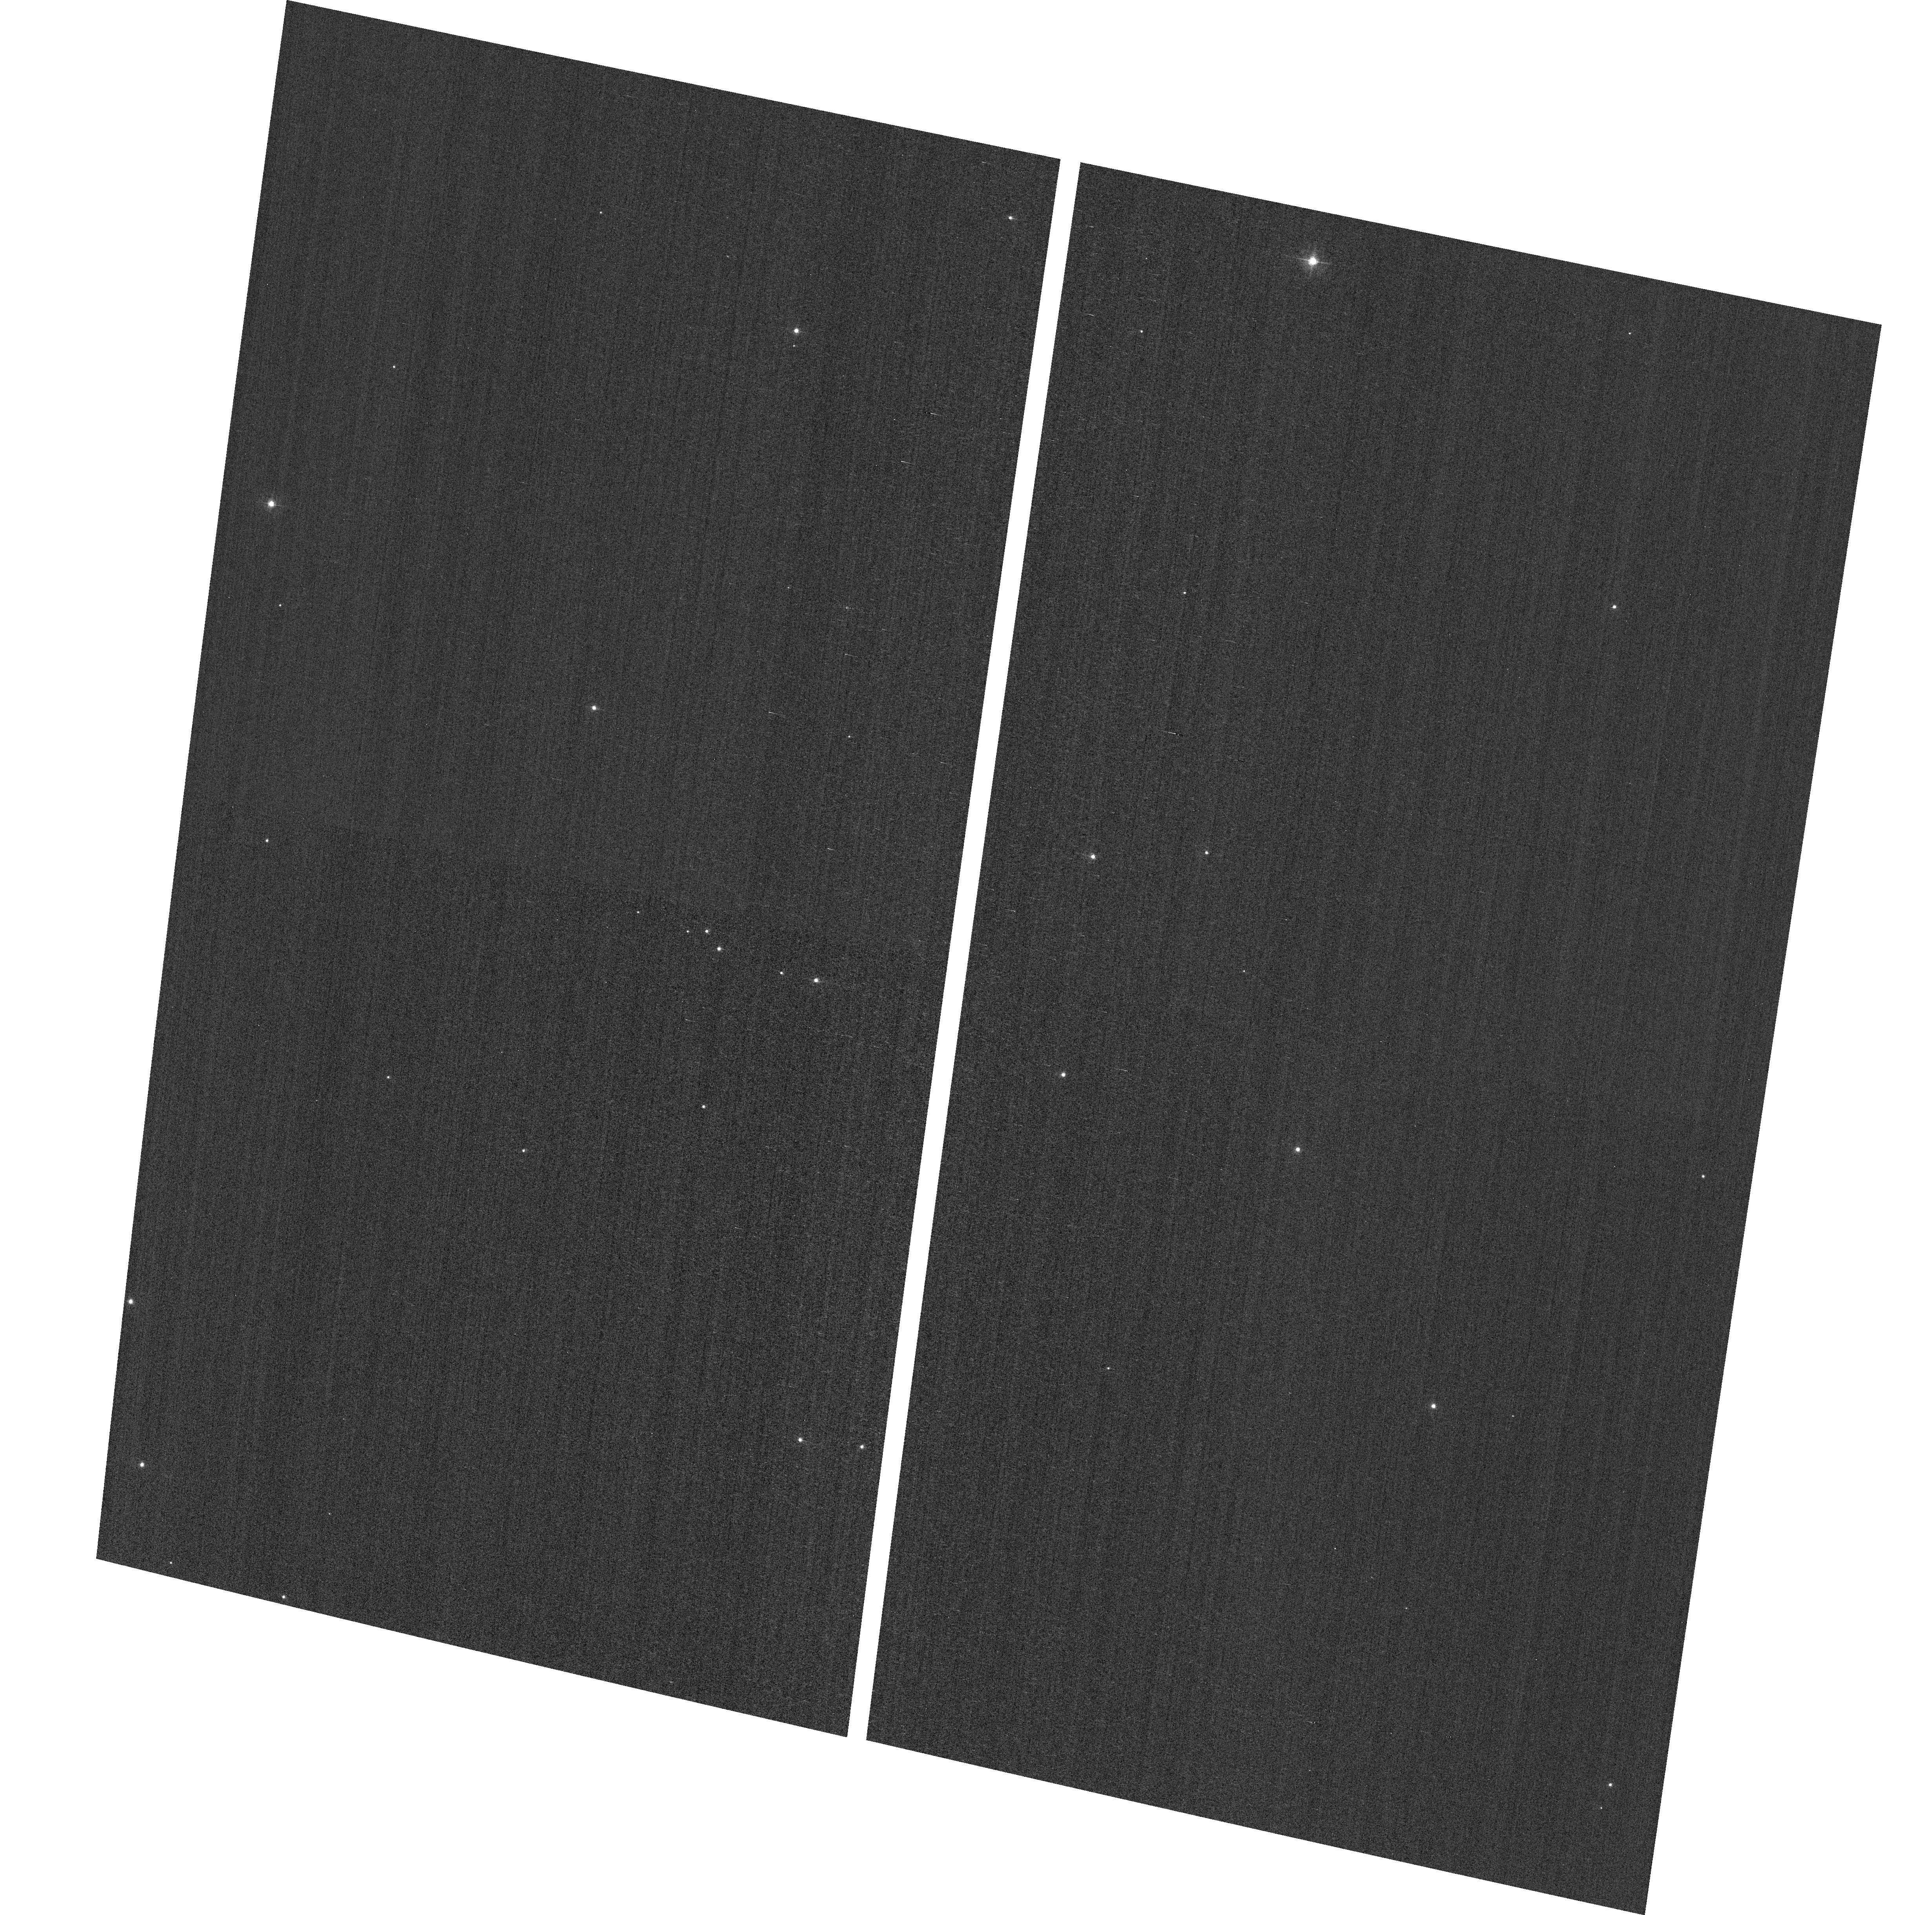
Target: field at RA 11.064°, Dec 85.307°. Instrument: ACS/WFC. Filter: F502N. Exposure: 2 min. Observation ID: hst_11877_09_acs_wfc_f502n_jbcy09

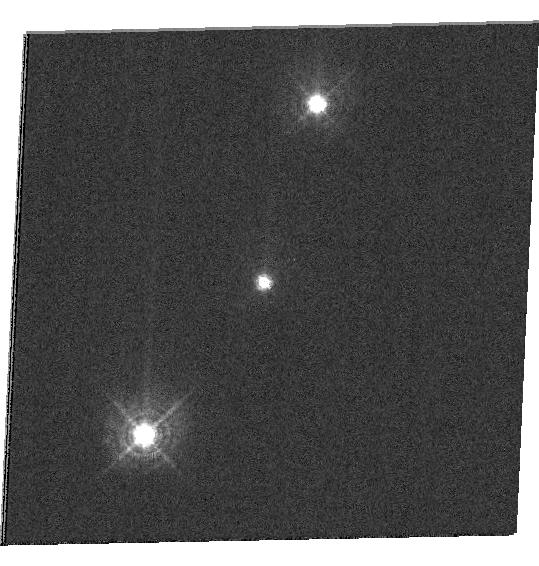
Target: CLNGC188-FTS-23. Instrument: WFC3/UVIS. Filter: F410M. Exposure: 10 min. Observation ID: hst_11877_46_wfc3_uvis_f410m_ibcy46

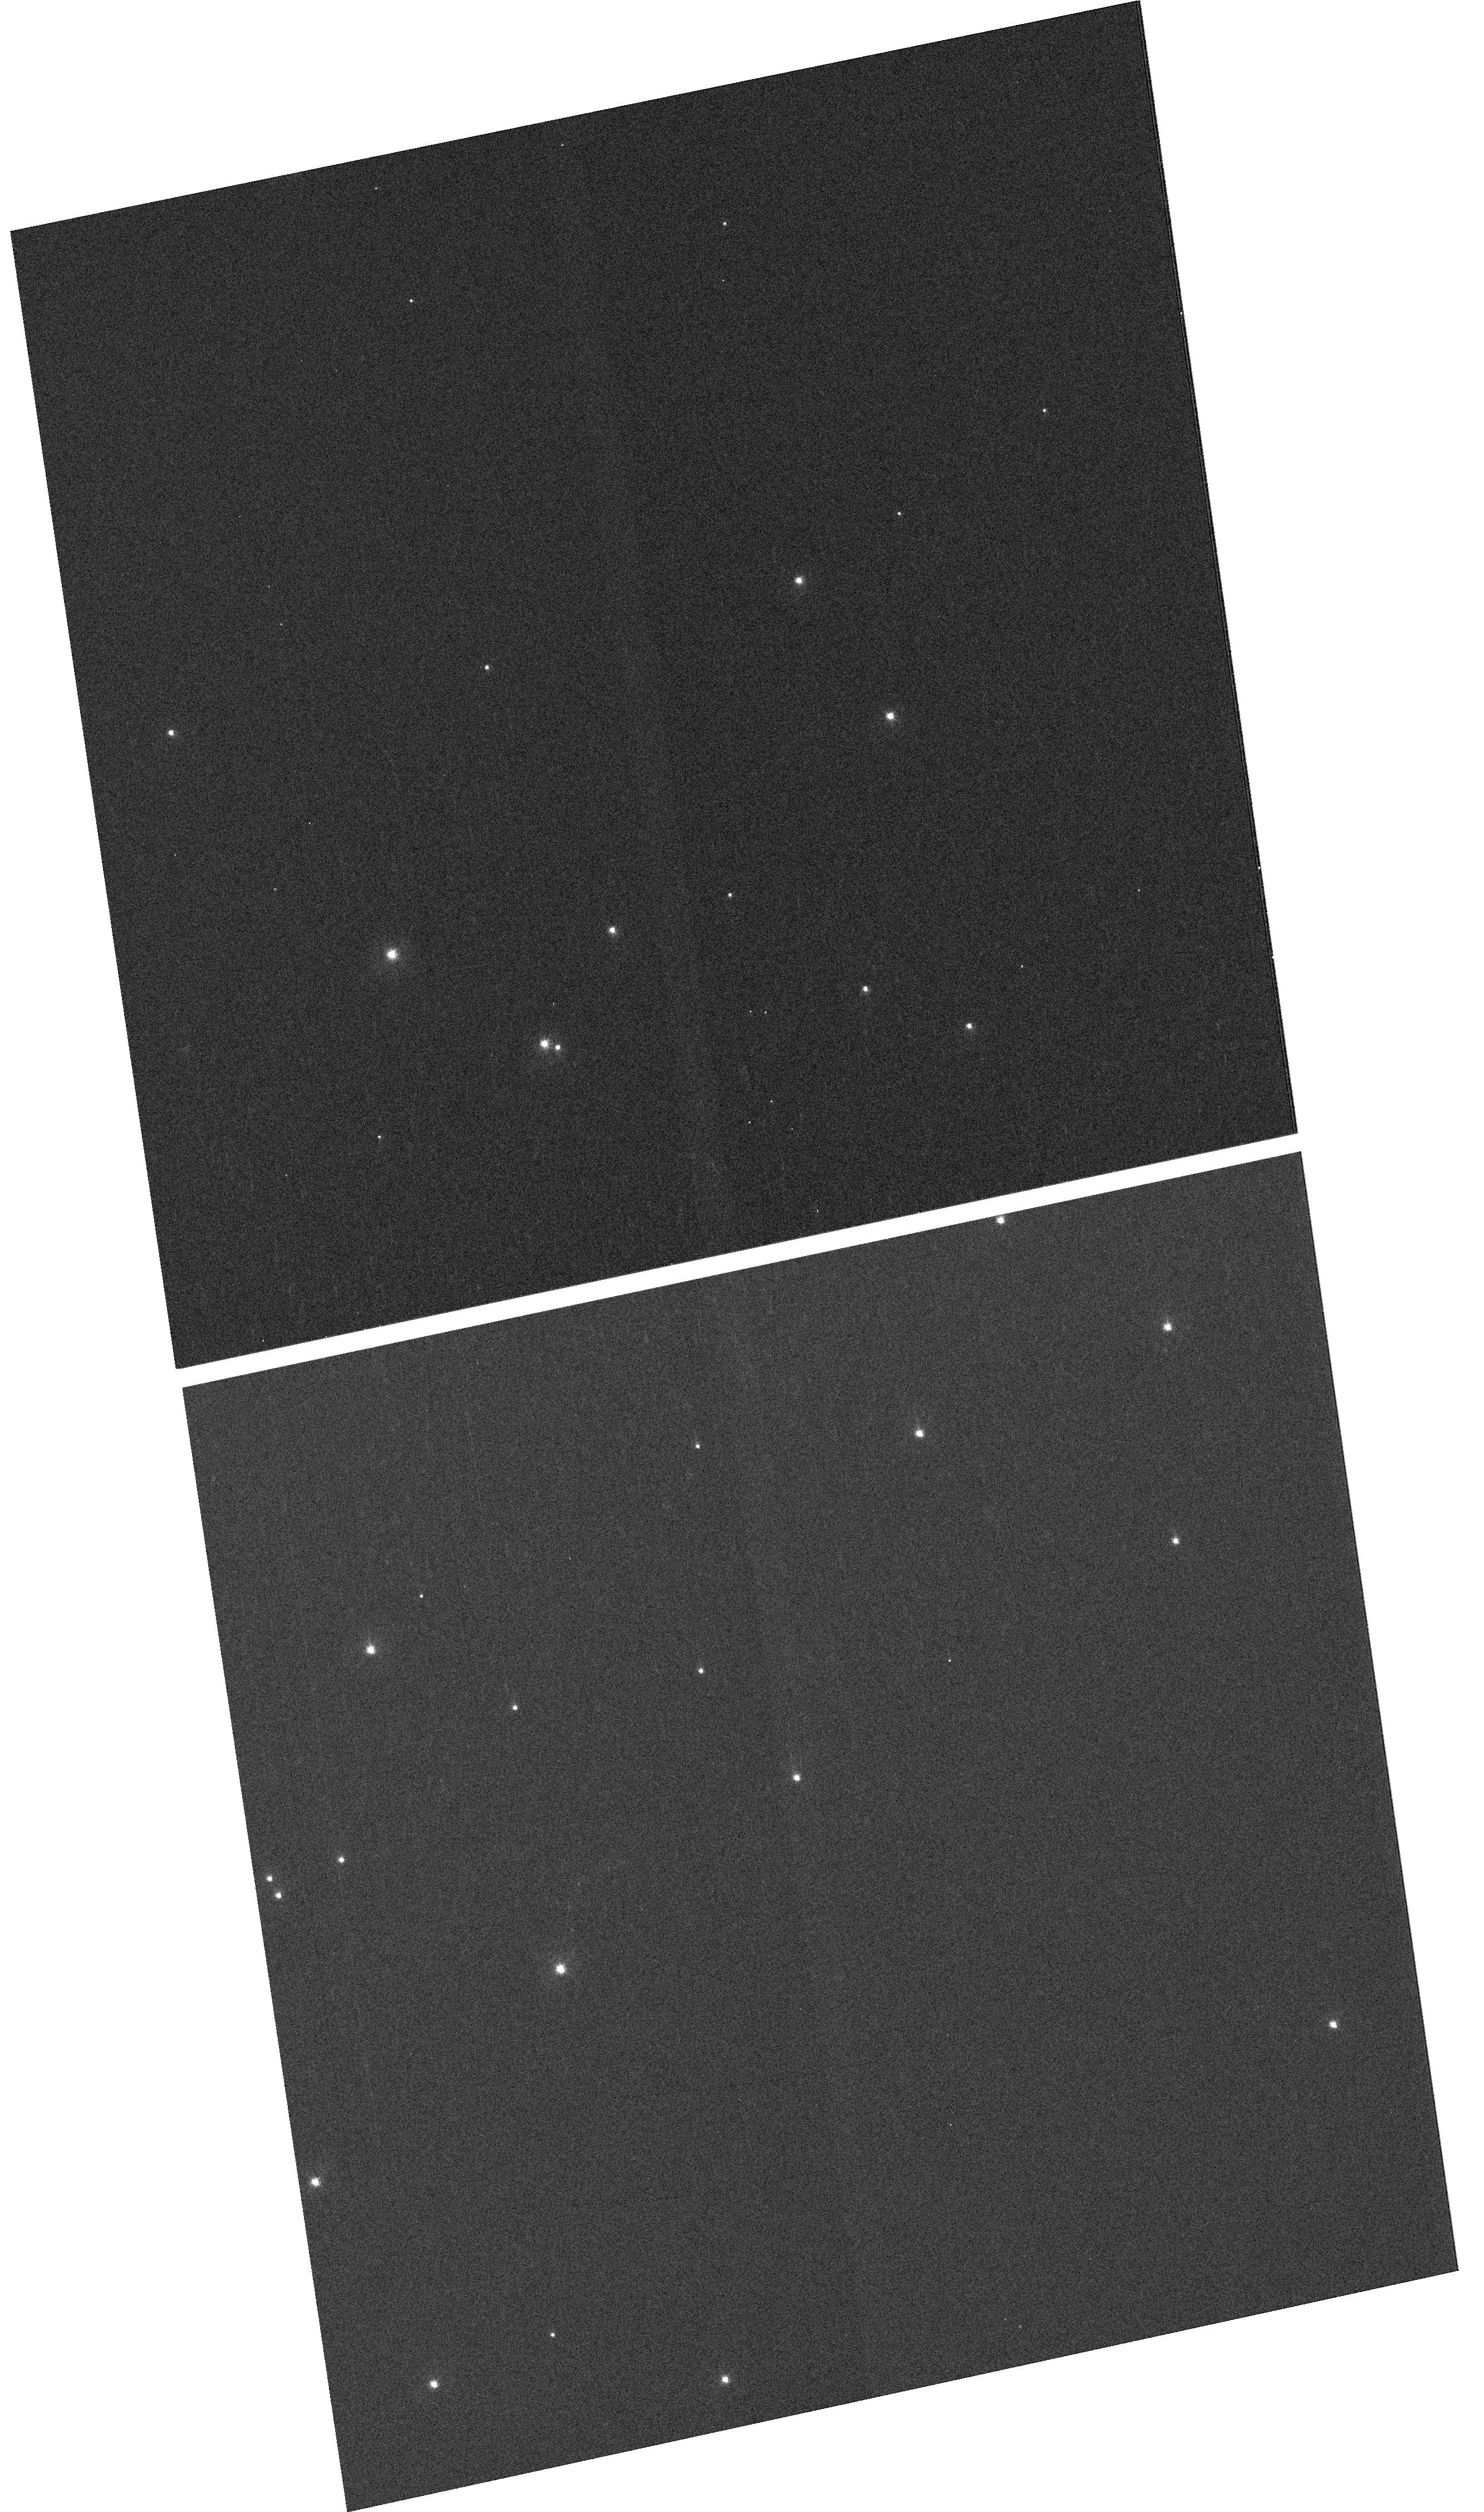
Target: NGC-188-73-SMN. Instrument: WFC3/UVIS. Filter: F410M. Exposure: 4 min. Observation ID: hst_11877_37_wfc3_uvis_f410m_ibcy37

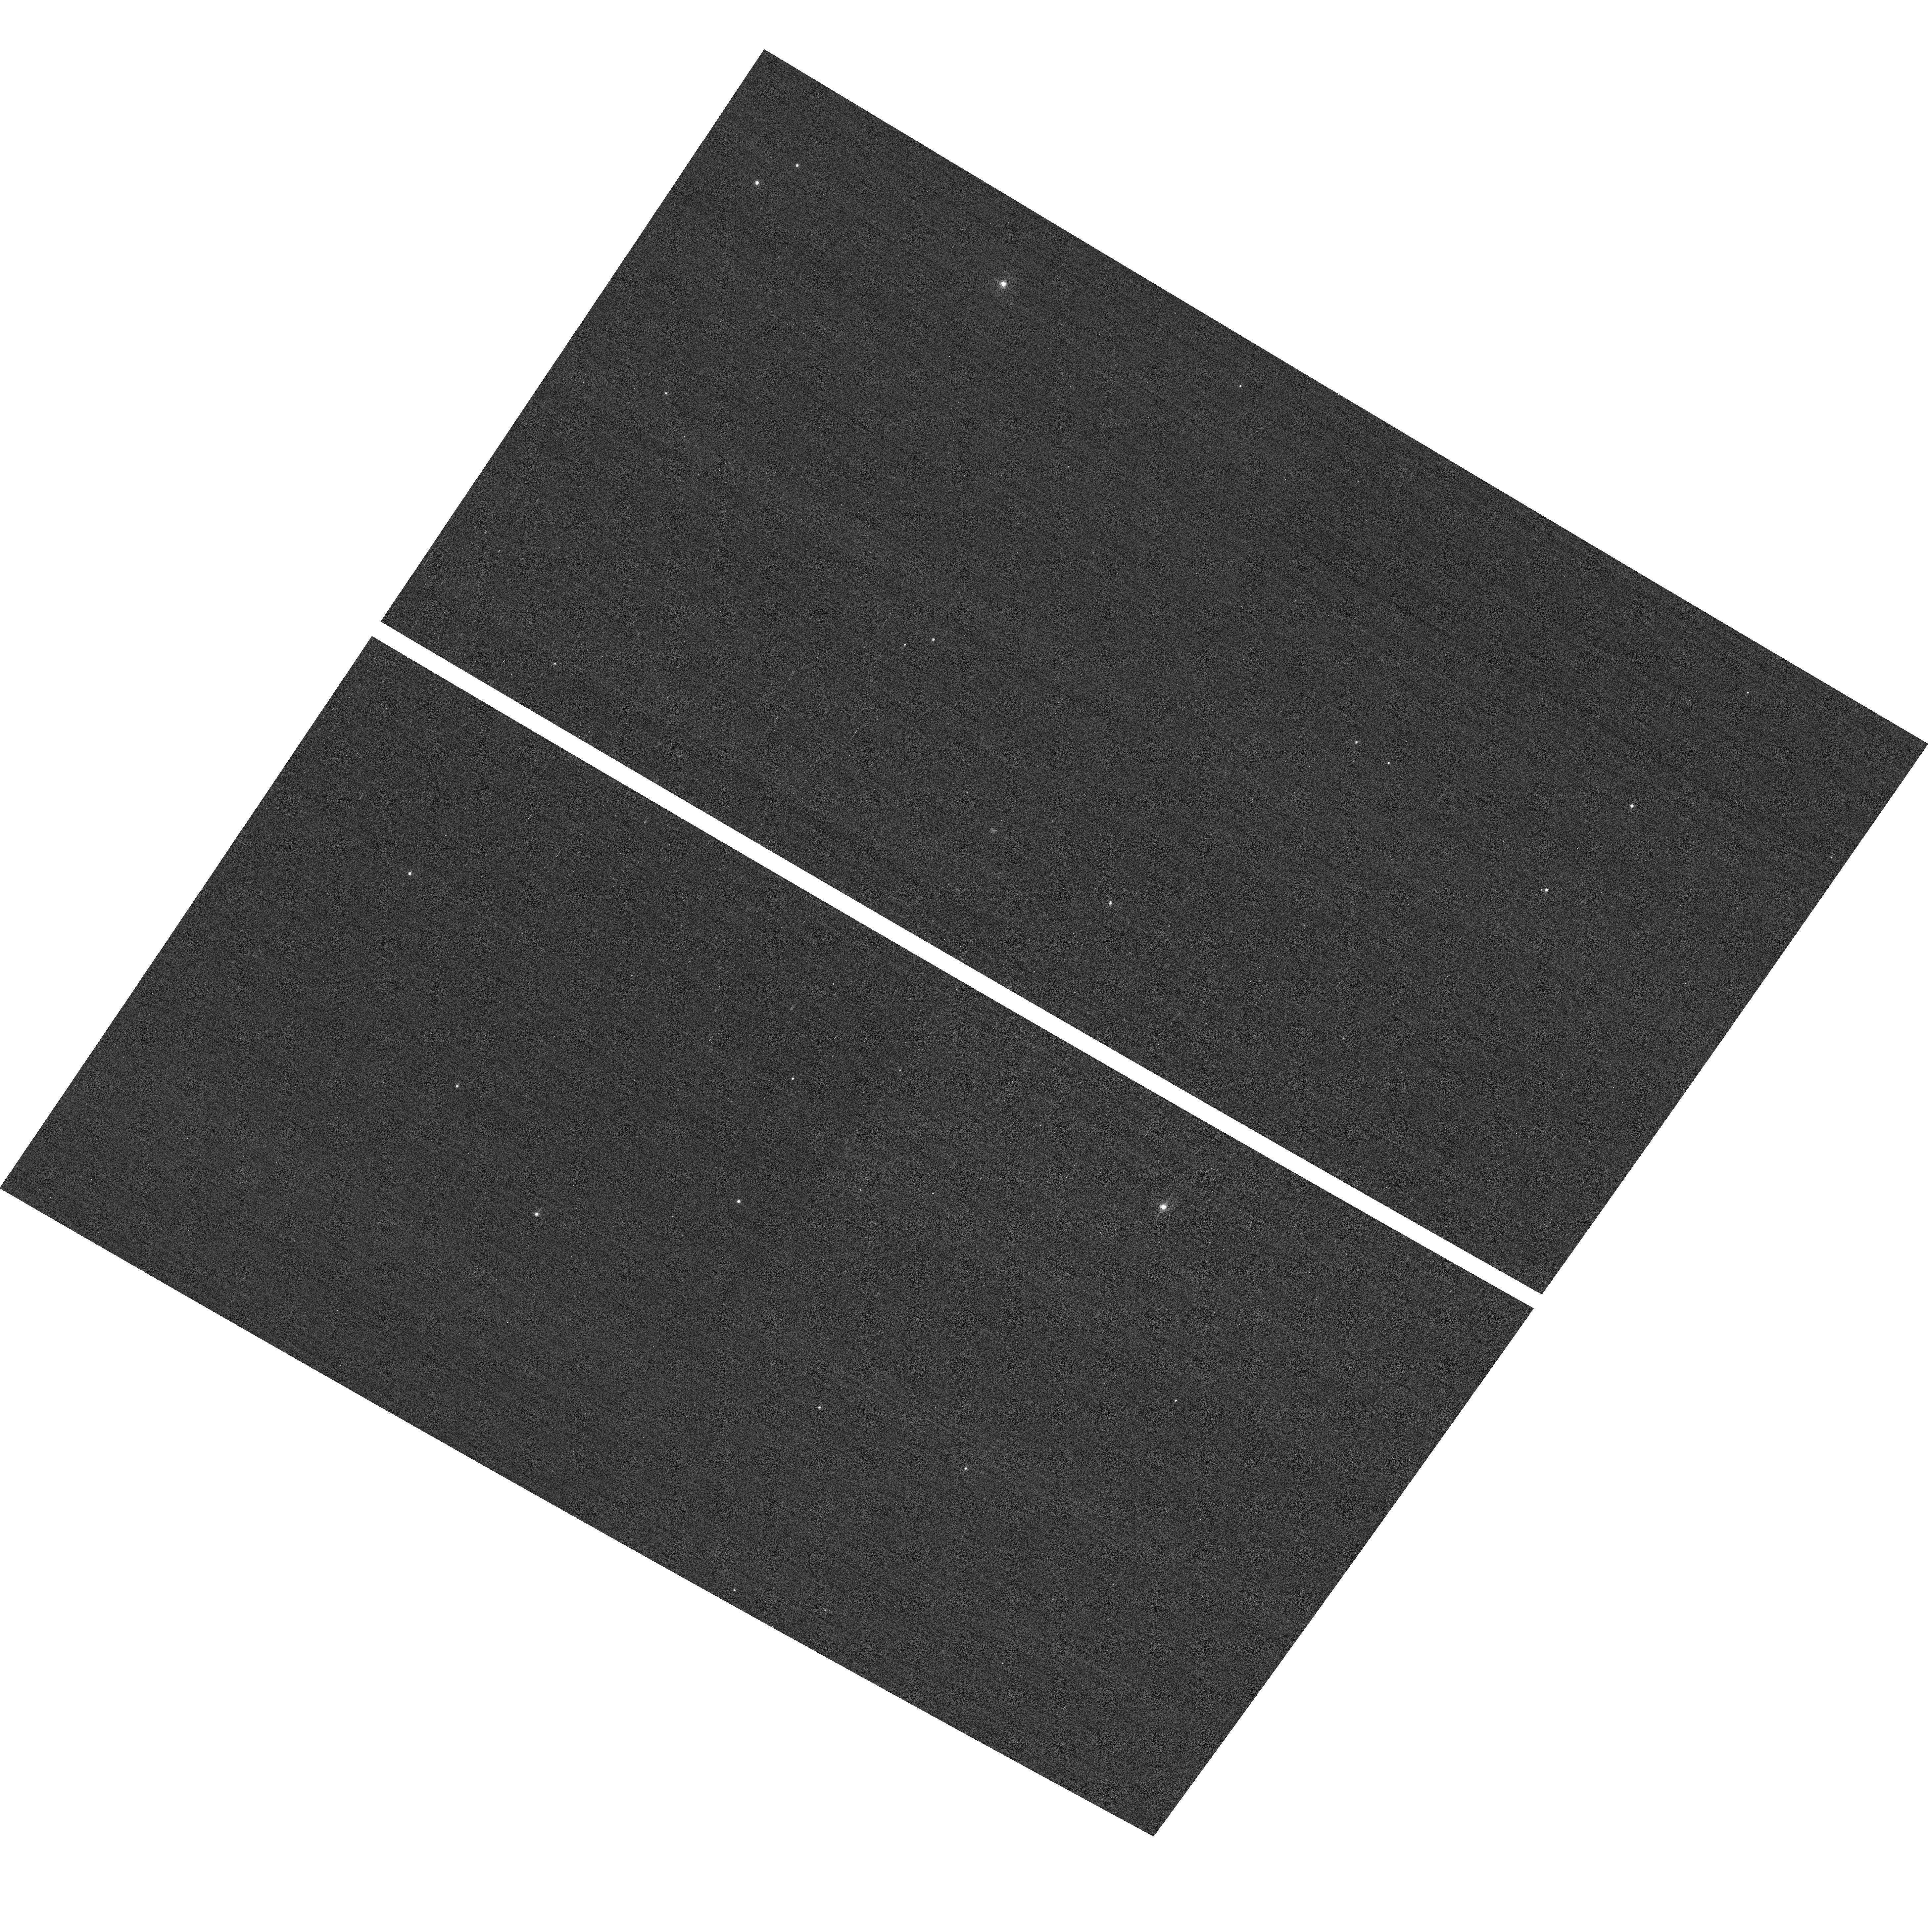
Target: field at RA 12.253°, Dec 85.350°. Instrument: ACS/WFC. Filter: F502N. Exposure: 1 min. Observation ID: hst_11877_43_acs_wfc_f502n_jbcy43

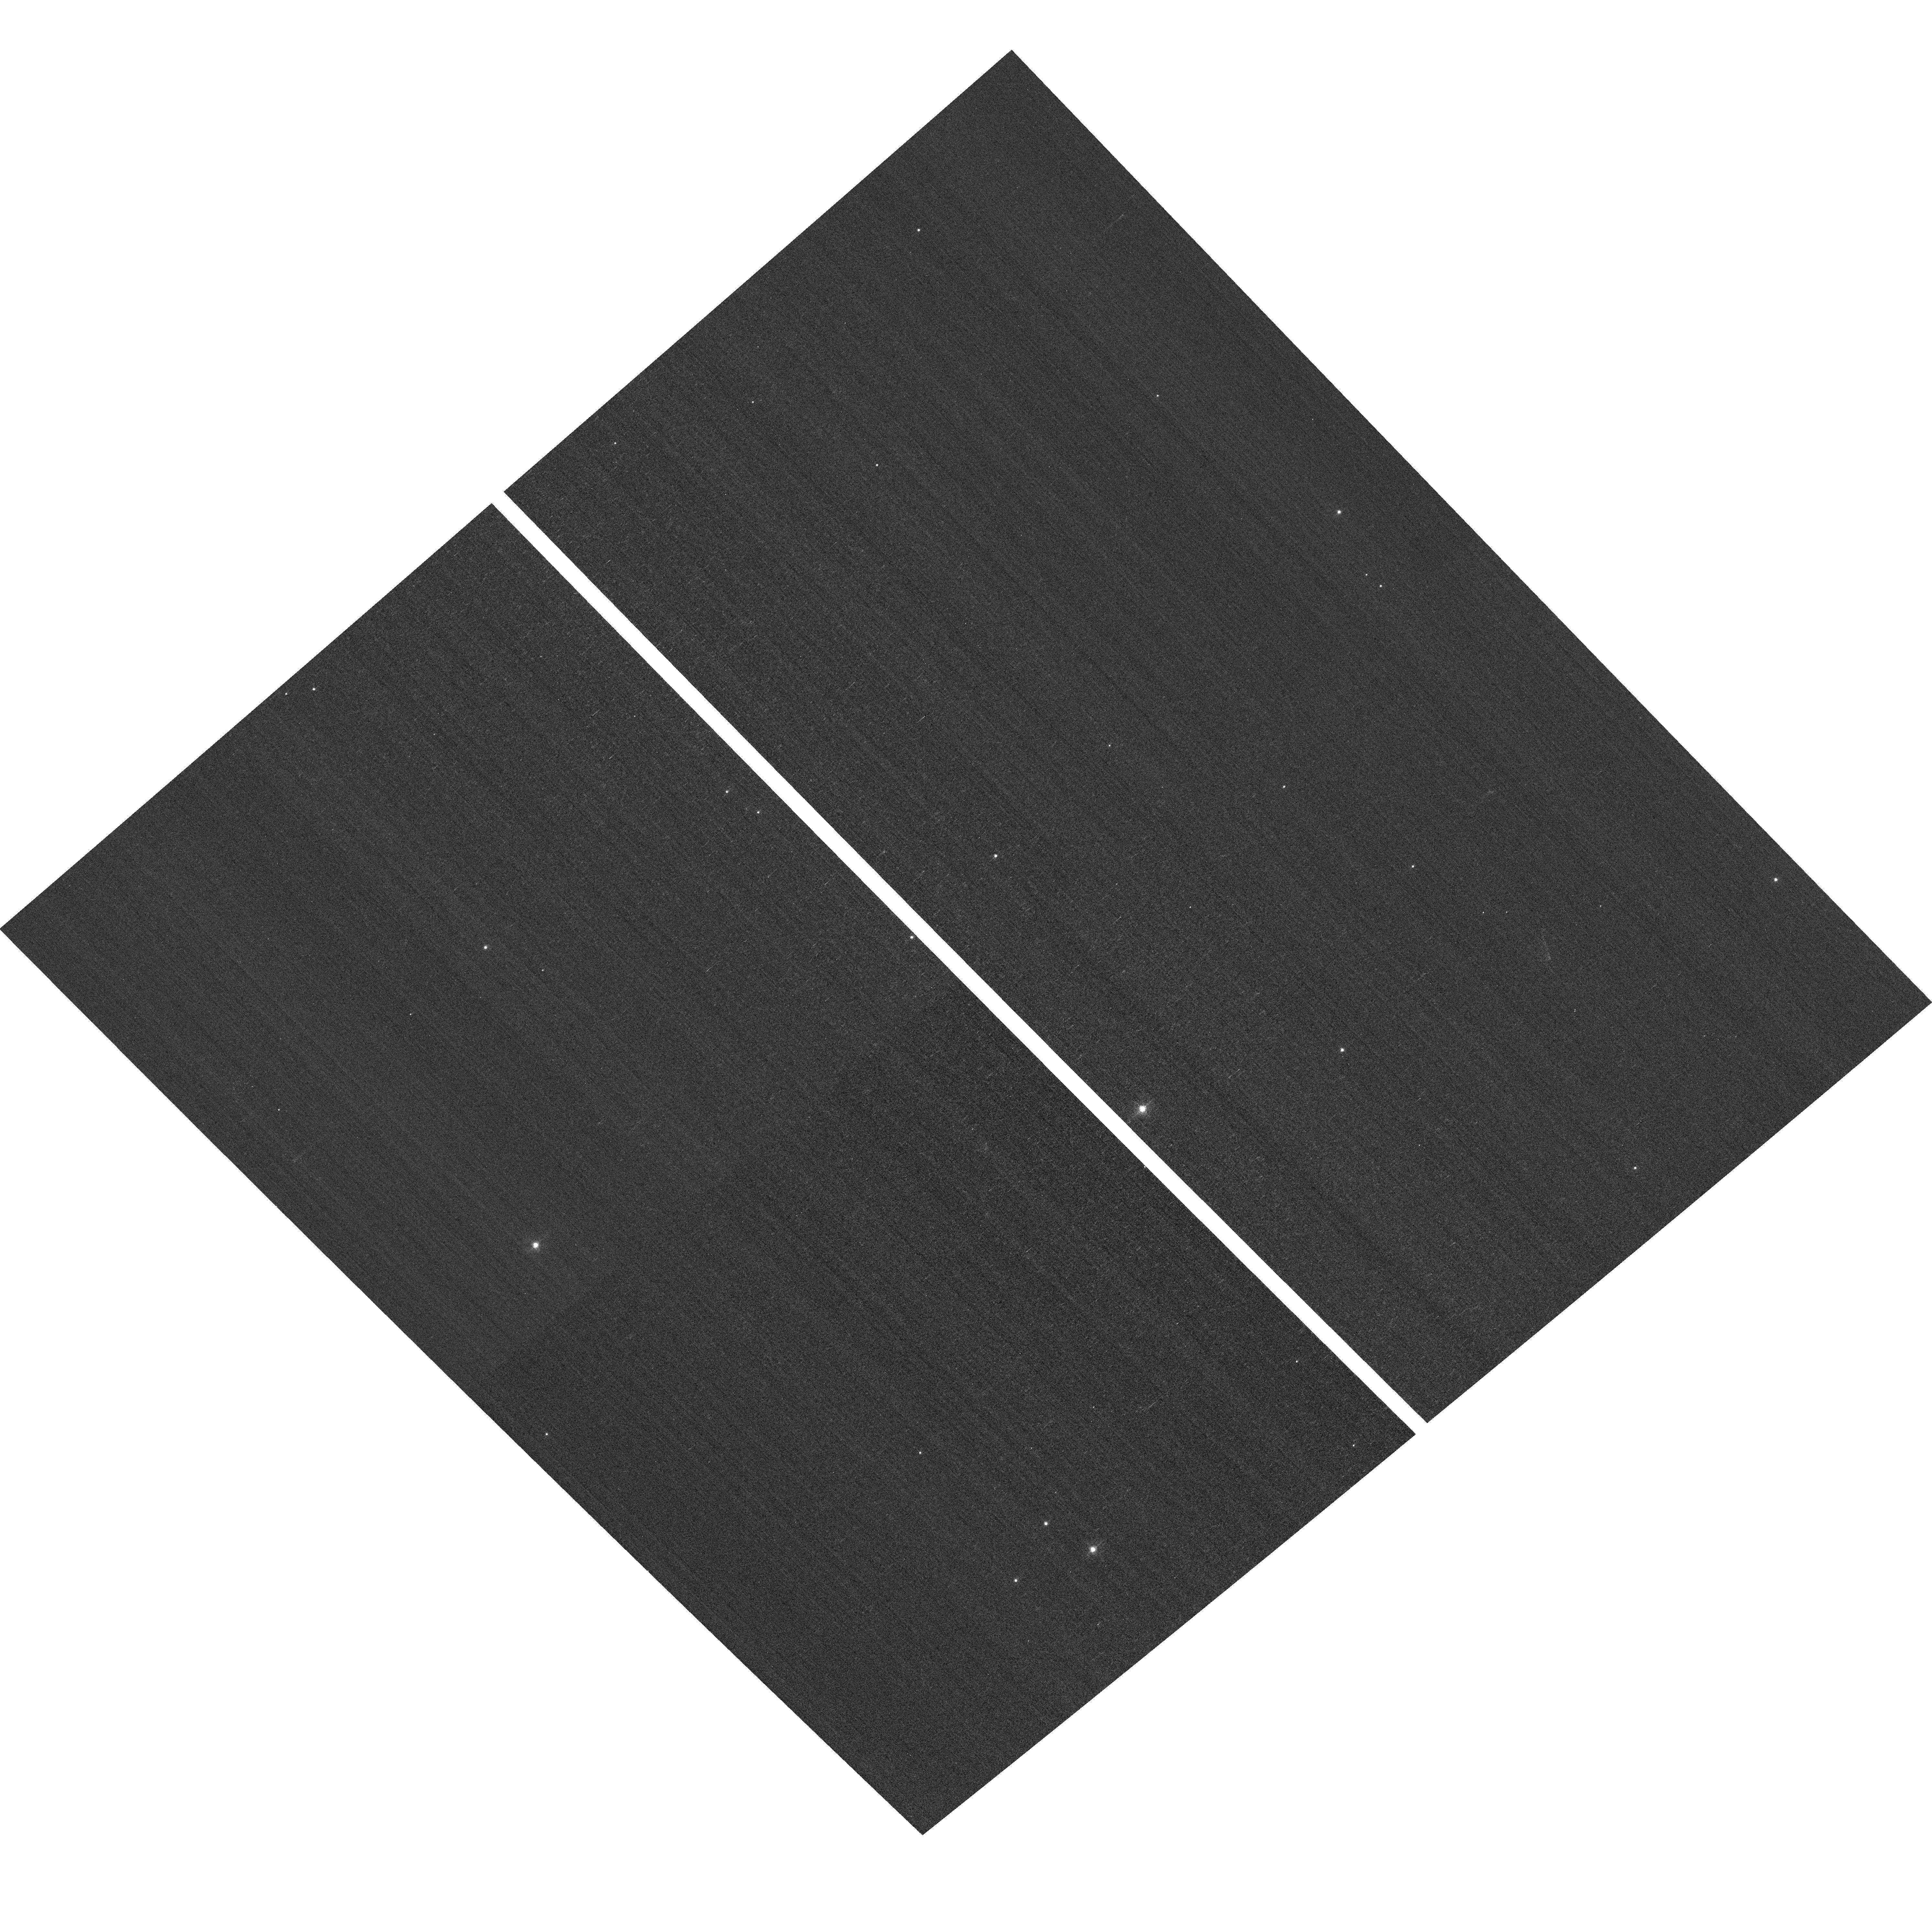
Target: field at RA 11.930°, Dec 85.353°. Instrument: ACS/WFC. Filter: F502N. Exposure: 1 min. Observation ID: hst_11877_46_acs_wfc_f502n_jbcy46

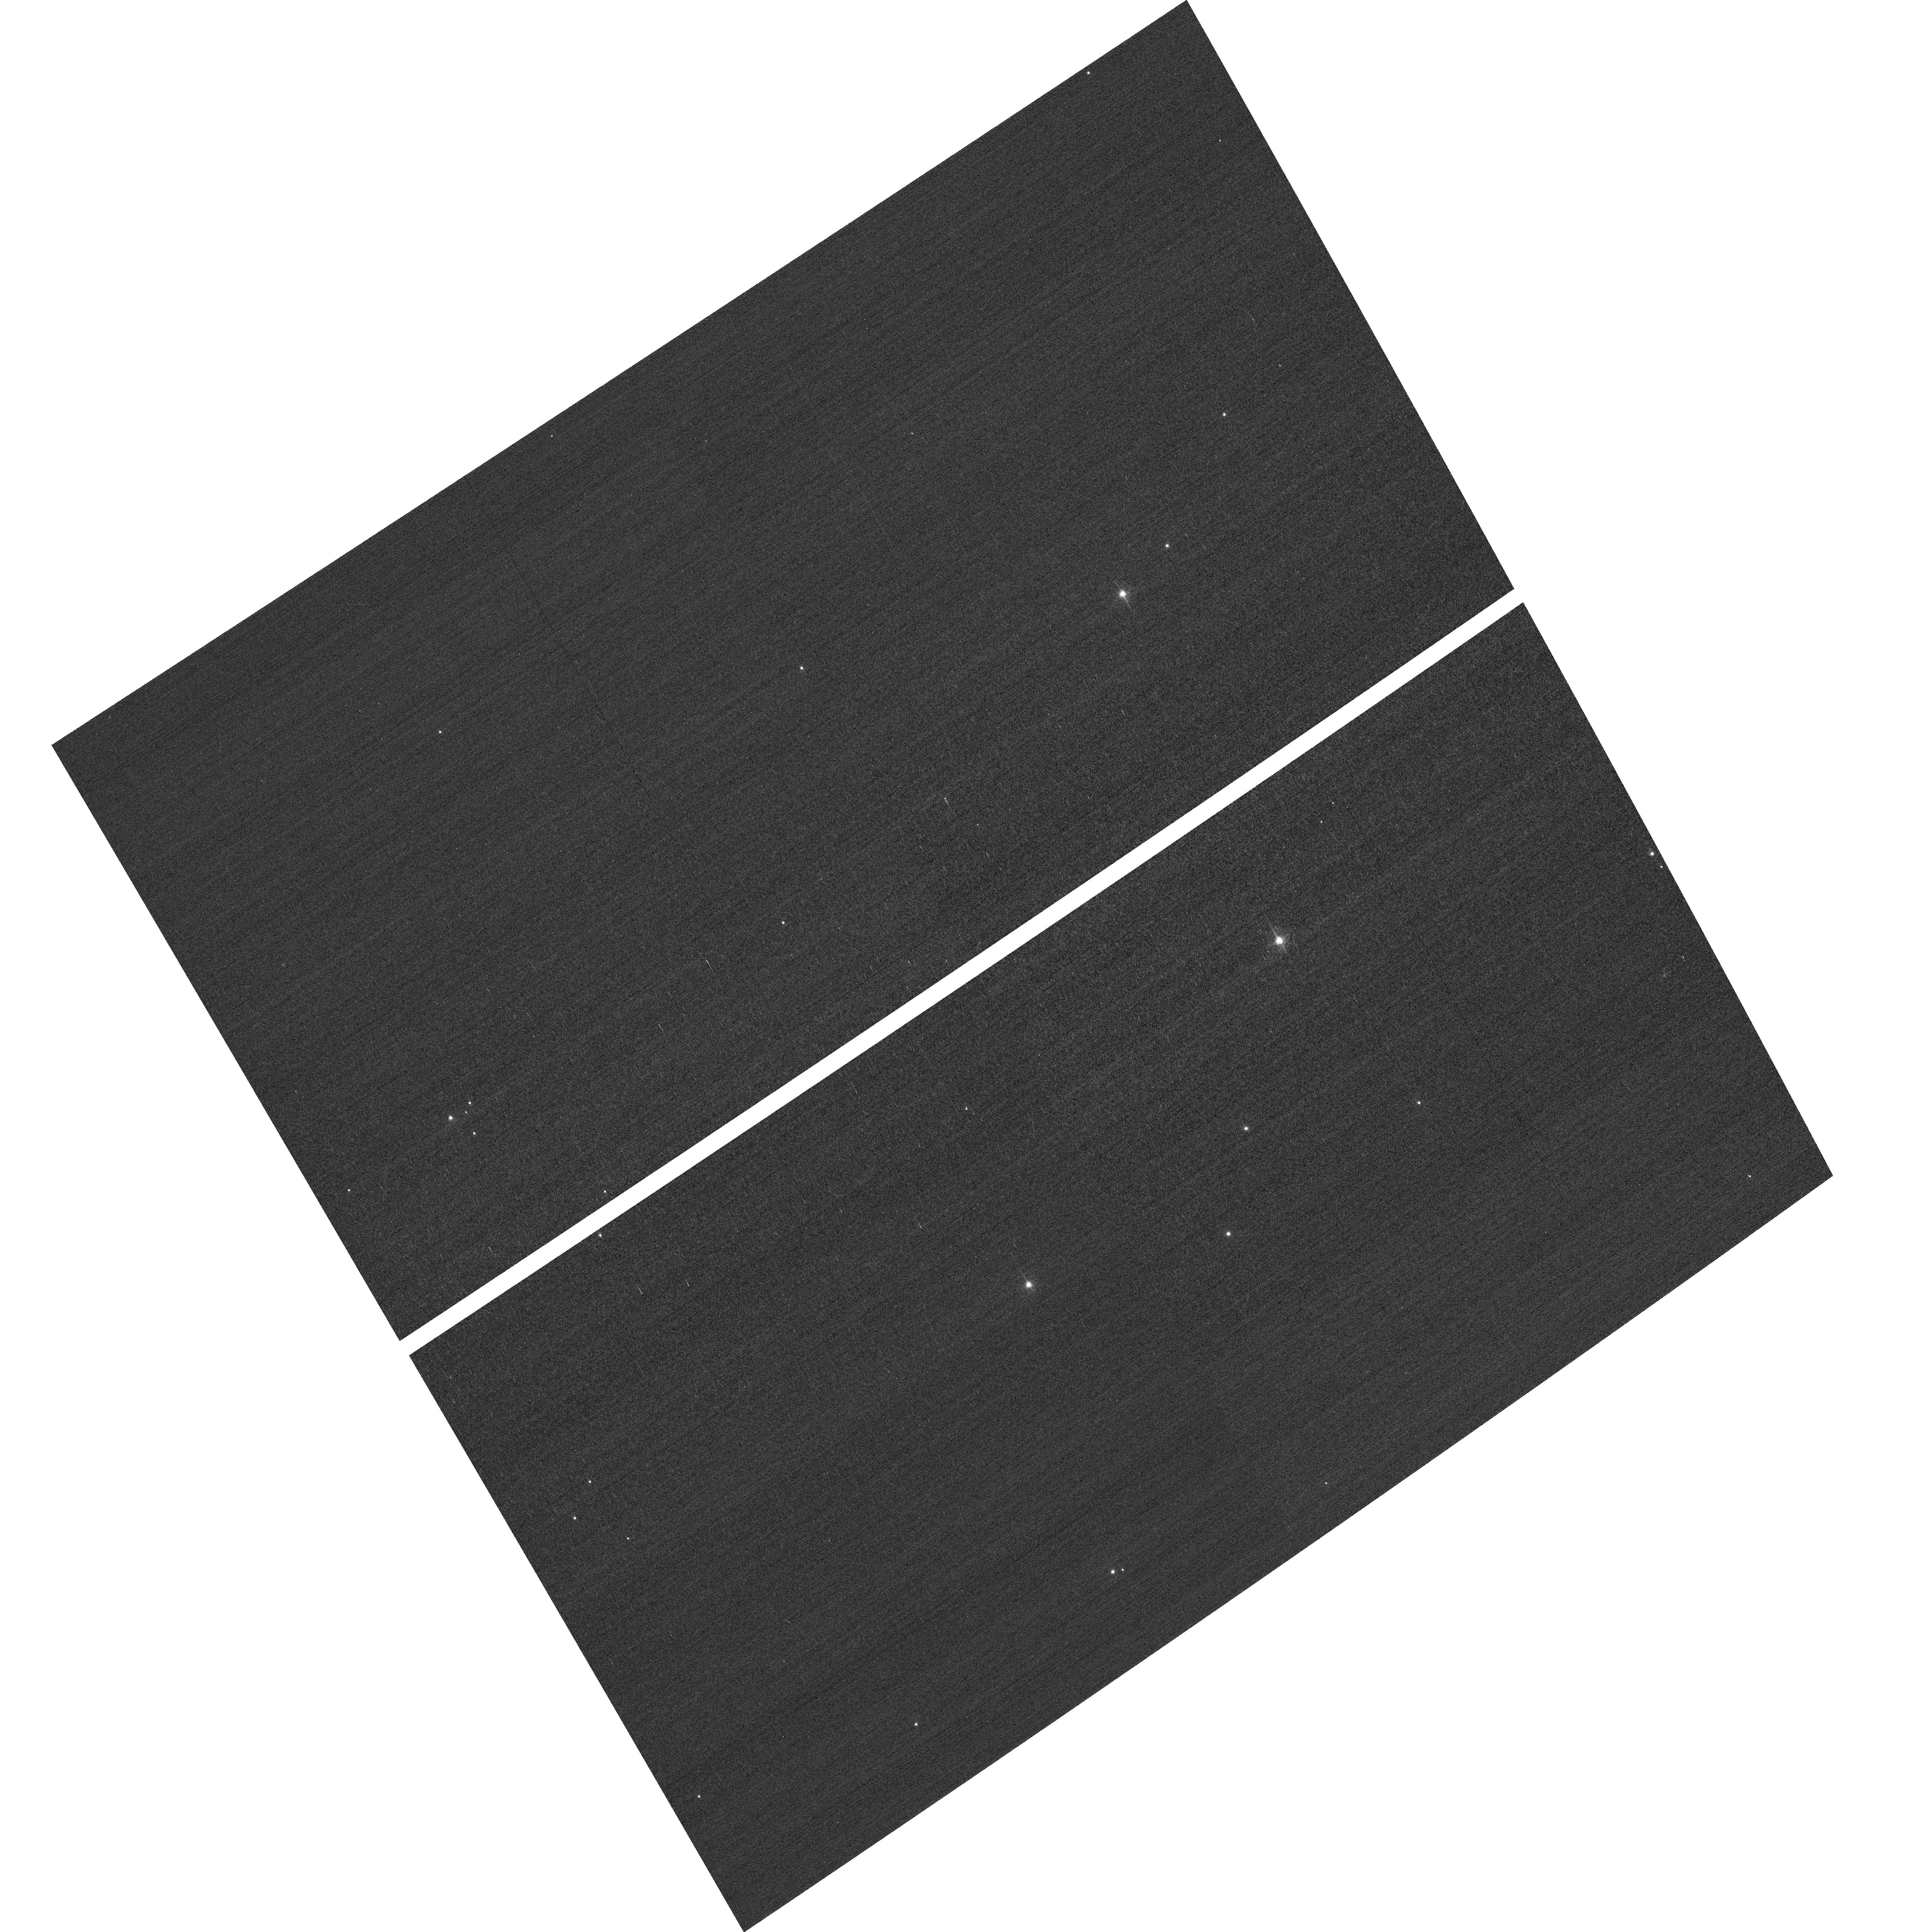
Target: field at RA 13.126°, Dec 85.268°. Instrument: ACS/WFC. Filter: F502N. Exposure: 2 min. Observation ID: hst_11877_17_acs_wfc_f502n_jbcy17

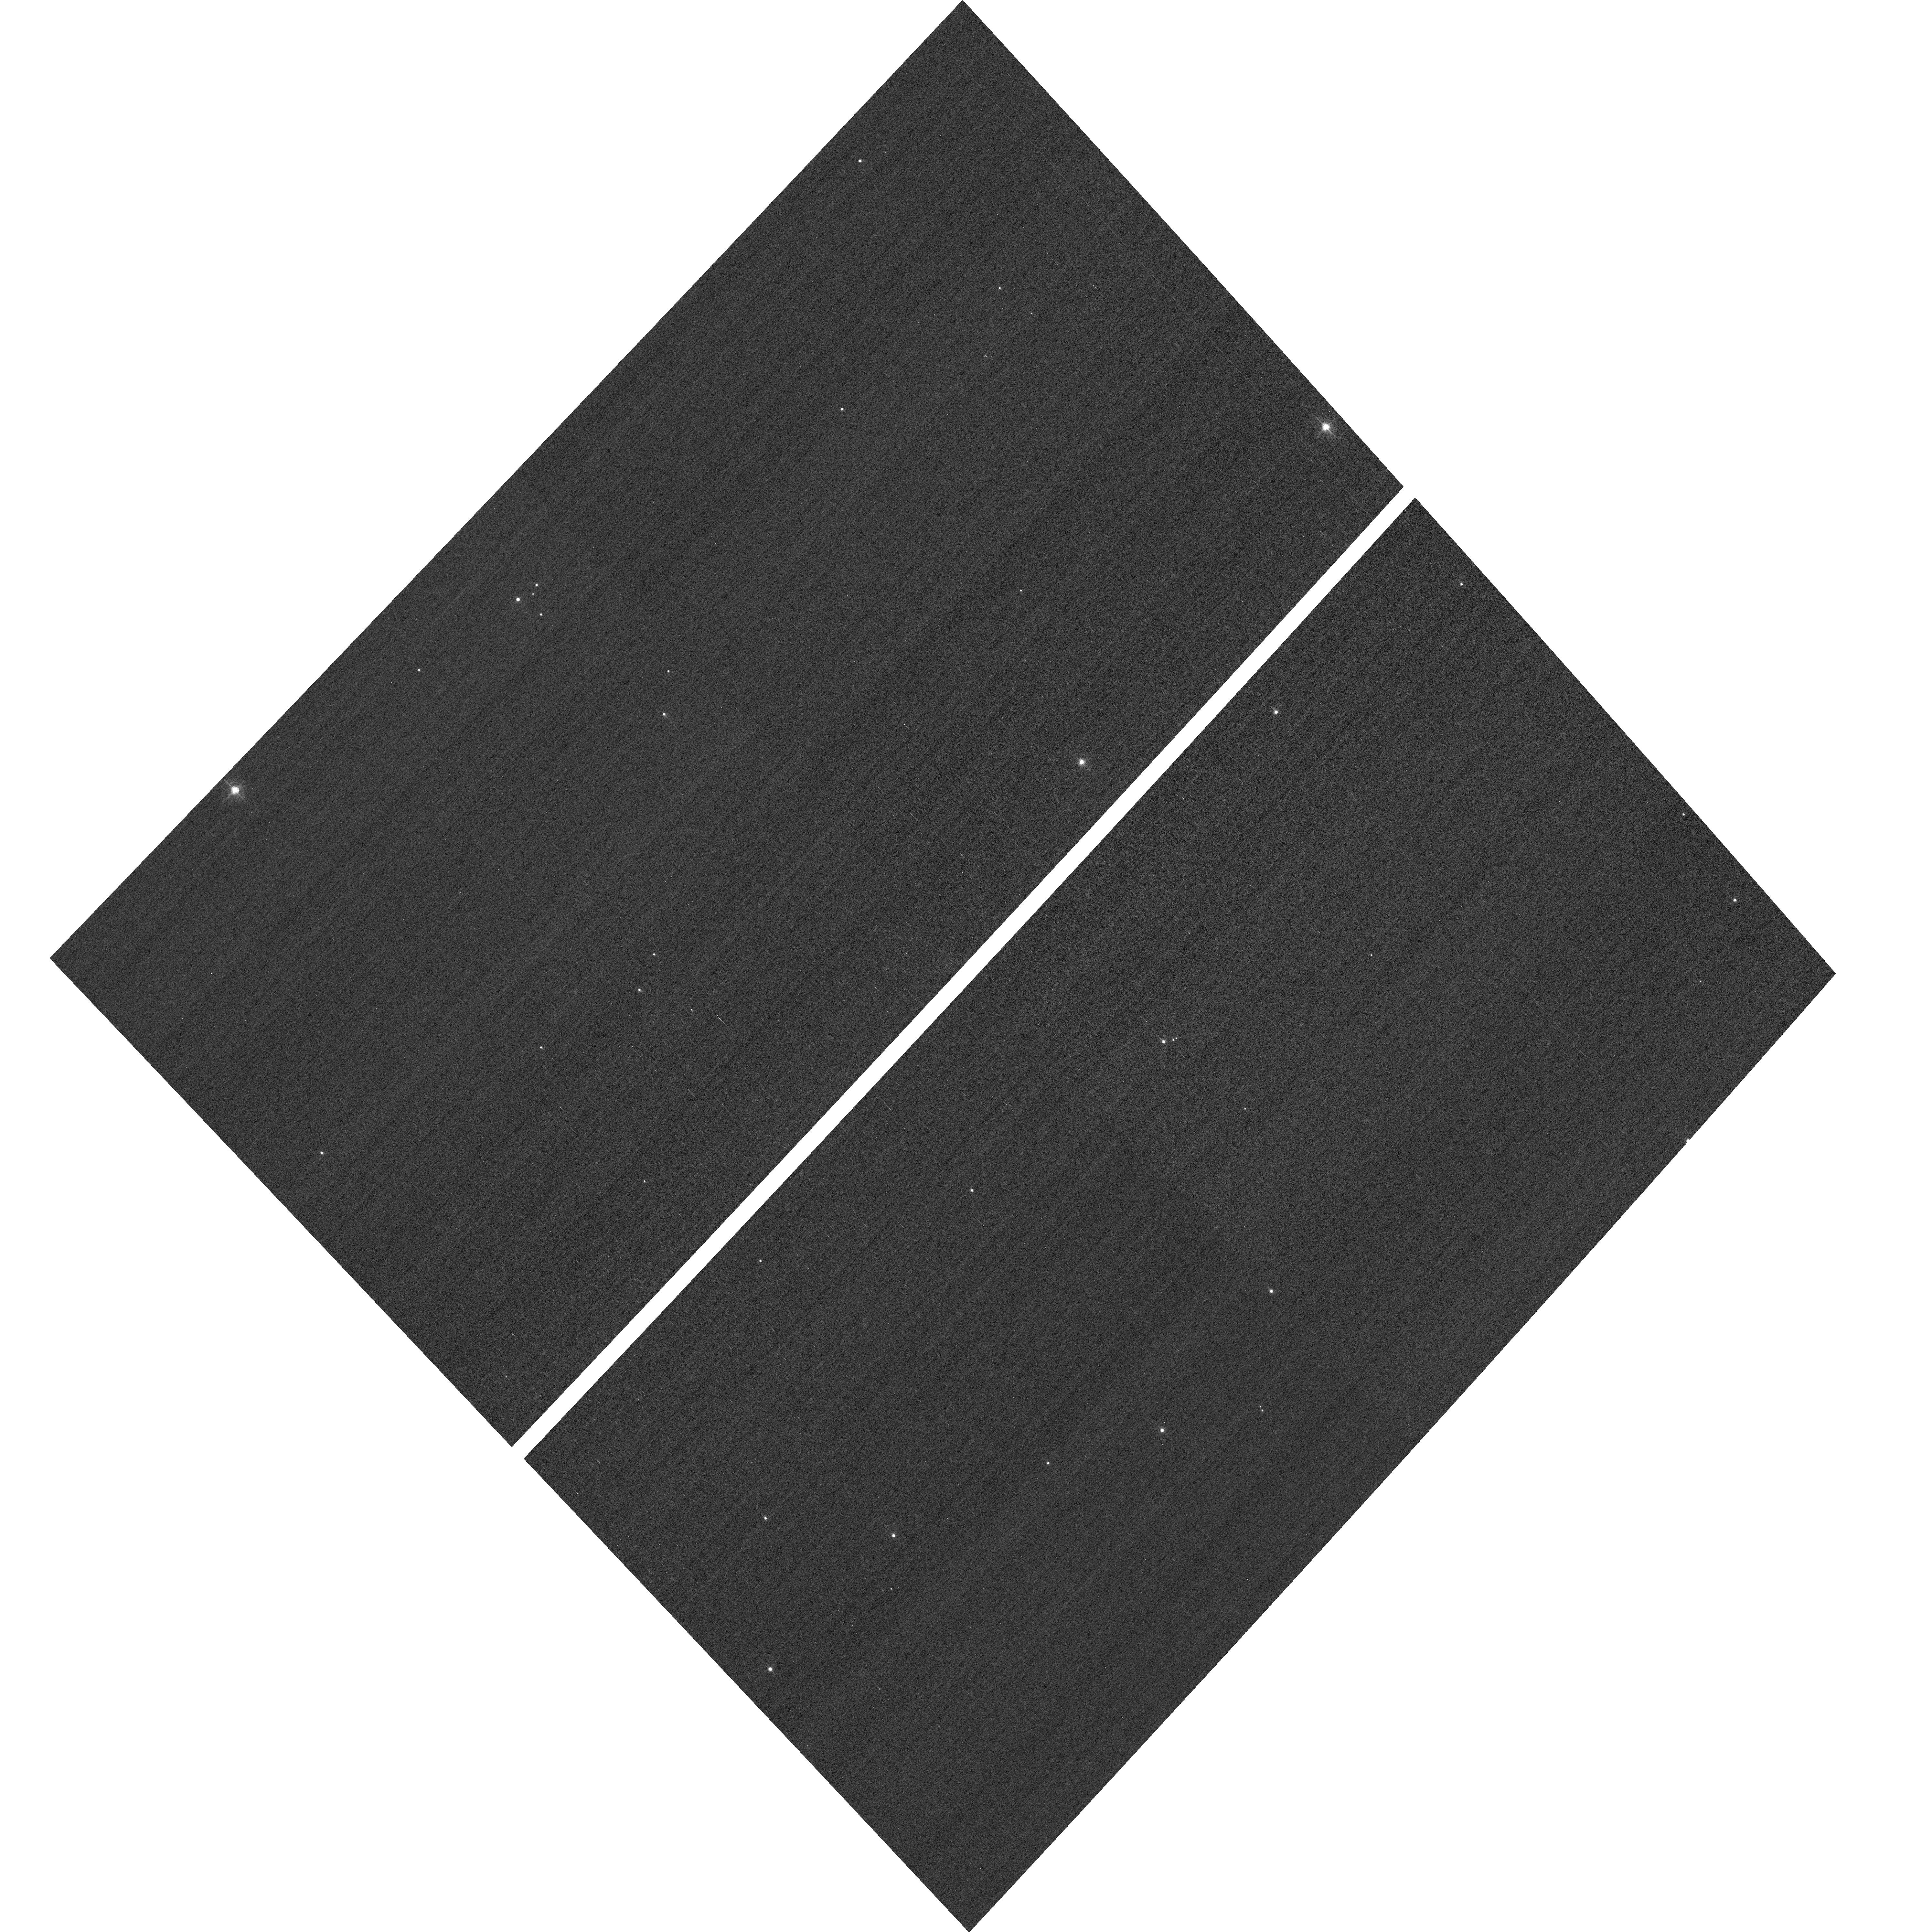
Target: field at RA 13.146°, Dec 85.246°. Instrument: ACS/WFC. Filter: F502N. Exposure: 2 min. Observation ID: hst_11877_04_acs_wfc_f502n_jbcy04

HST Cycle 17 and post-SM4 Optical Monitor (PI: Lallo, Matthew D.)

This program is the cycle 17 implementation of the HST Optical Monitoring Program. The 36 orbits comprising this proposal will utilize ACS (Wide Field channel) and WFC3 (UVIS channel) to observe stellar cluster members in parallel with multiple exposures over an orbit. Phase retrieval performed on the PSF in each image will be used to measure primarily focus, with the ability to explore apparent coma, and astigmatism changes in WFC3. The goals of this program are to: 1.) monitor the overall OTA focal length for the purposes of maintaining focus within science tolerances. 2.) gain experience with the relative effectiveness of phase retrieval on WFC3/UVIS PSFs. 3.) determine focus offset between the imagers and identify any SI-specific focus behavior and dependencies. If need is determined, future visits will be modified to interleave WFC3/IR channel and STIS/CCD focii measurements.